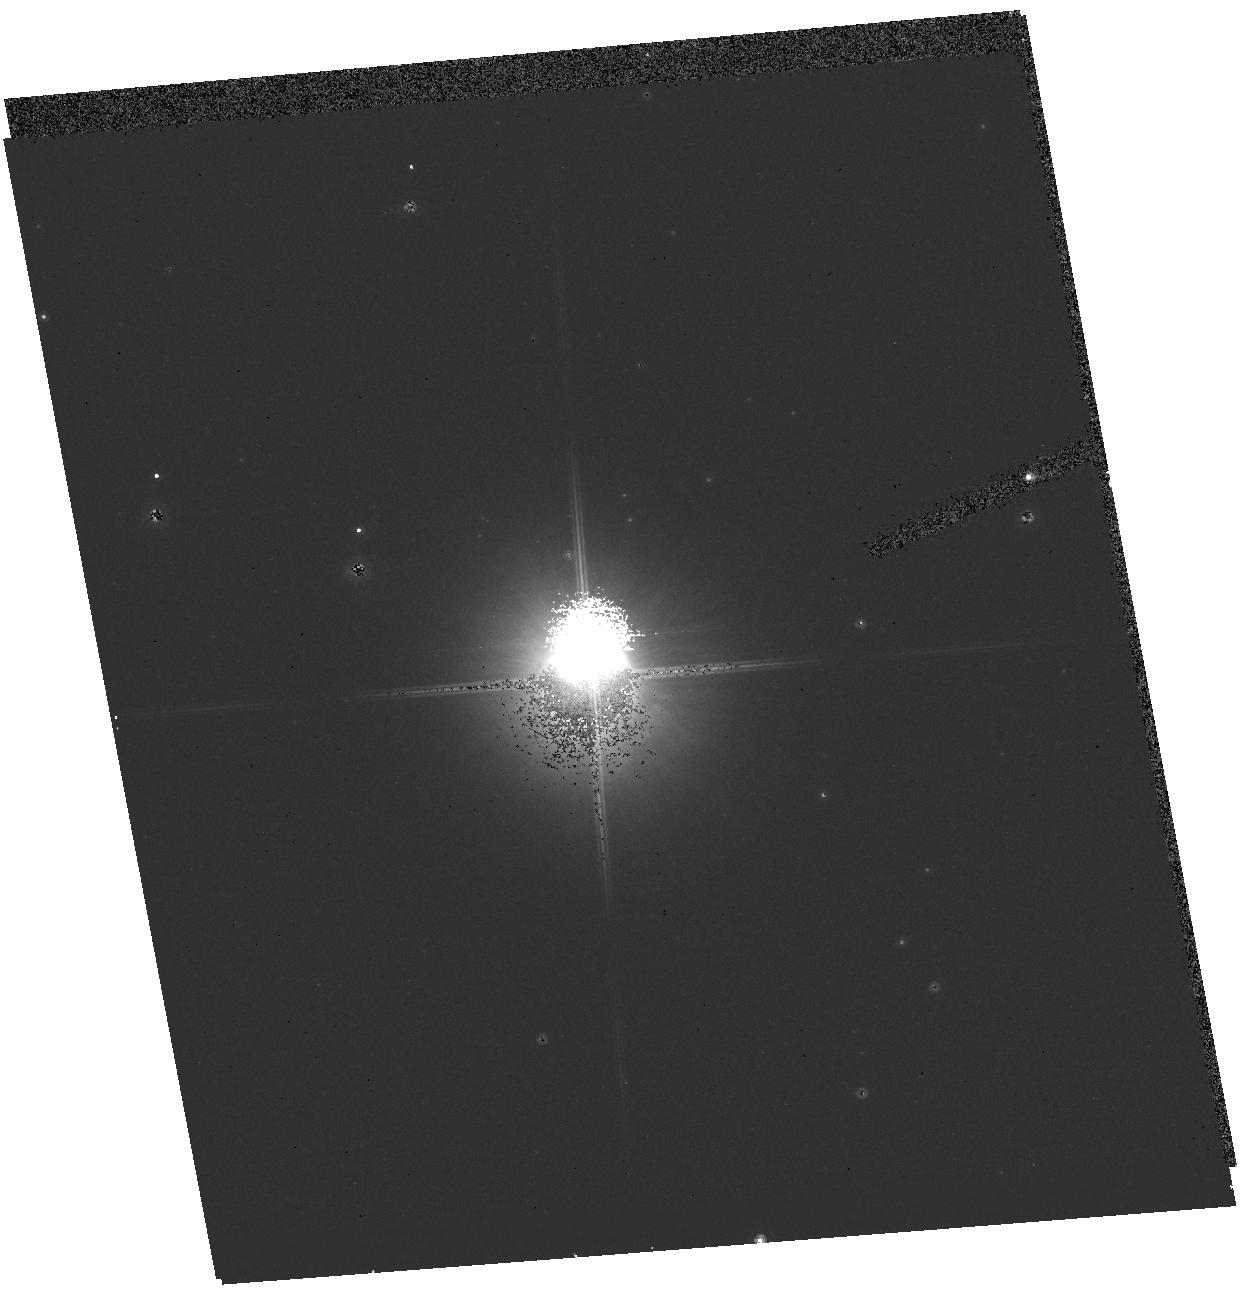
Target: CD-59D6142. Instrument: ACS/HRC. Filter: F814W. Exposure: 2 min. Observation ID: hst_10627_14_acs_hrc_f814w_j9fy14

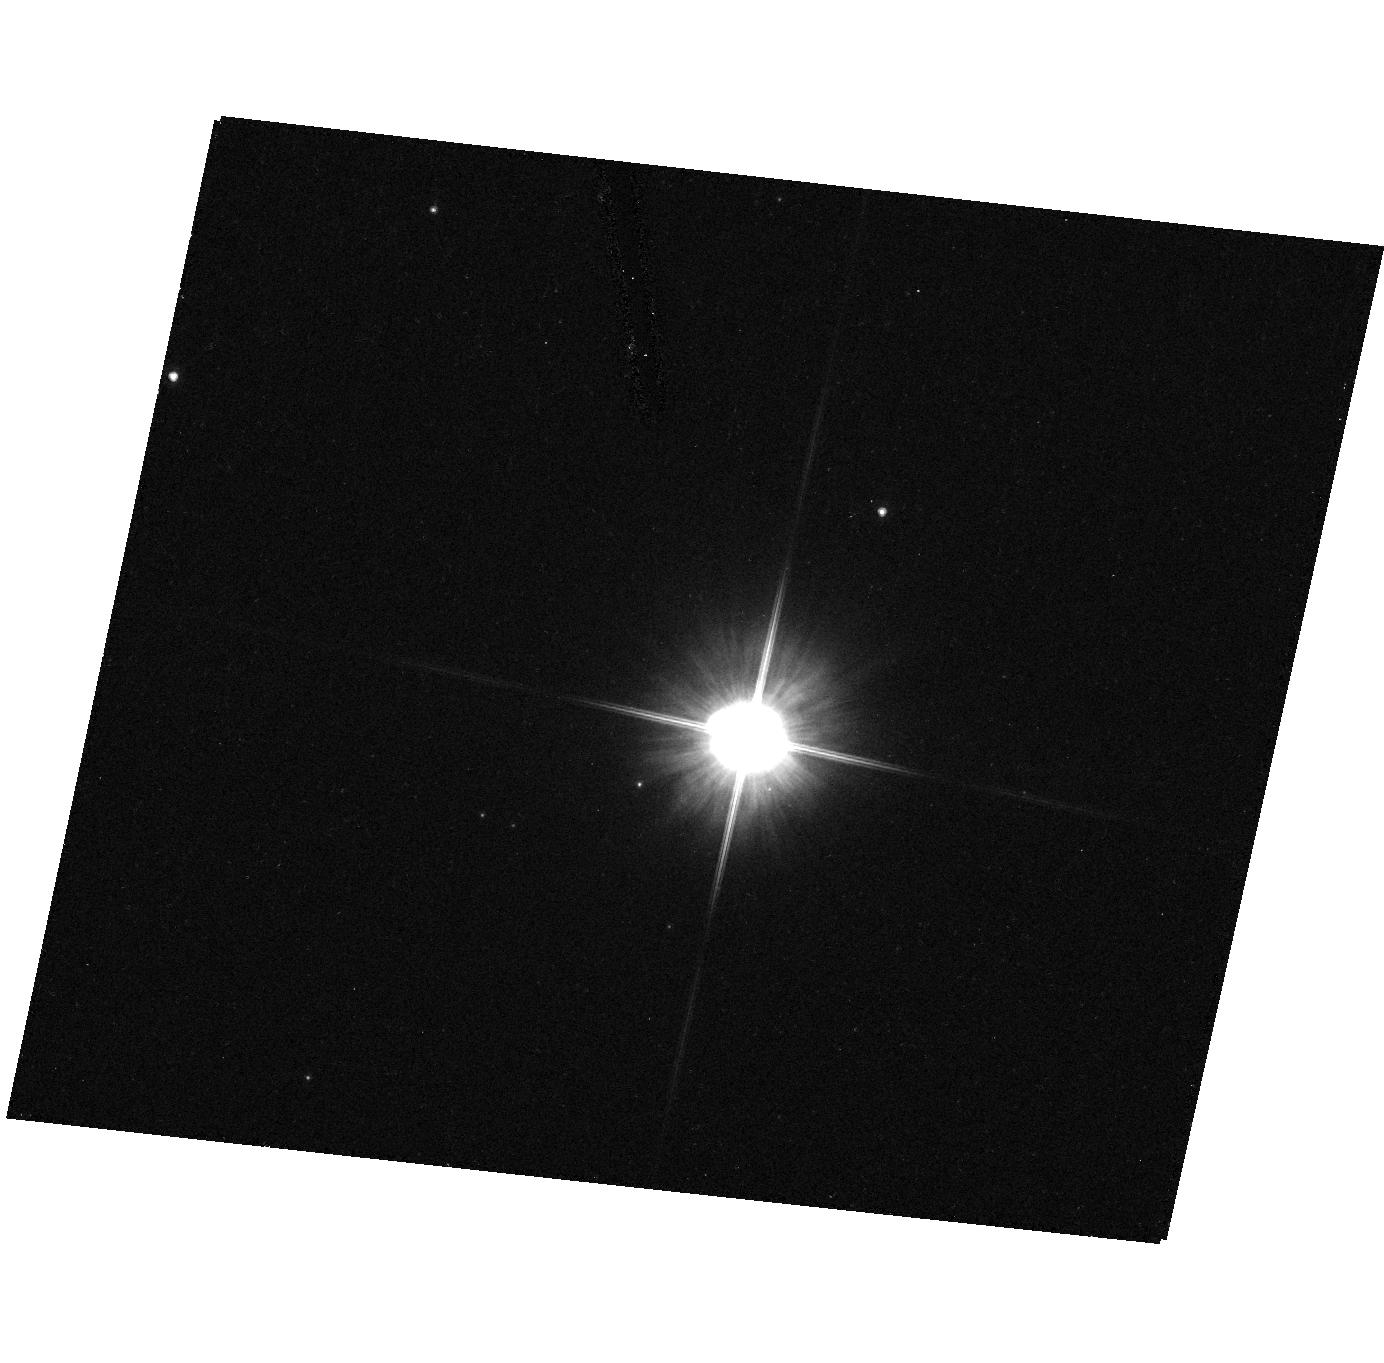
Target: IRAS08143-4406. Instrument: ACS/HRC. Filter: F606W. Exposure: 7 min. Observation ID: hst_10627_40_acs_hrc_f606w_j9fy40

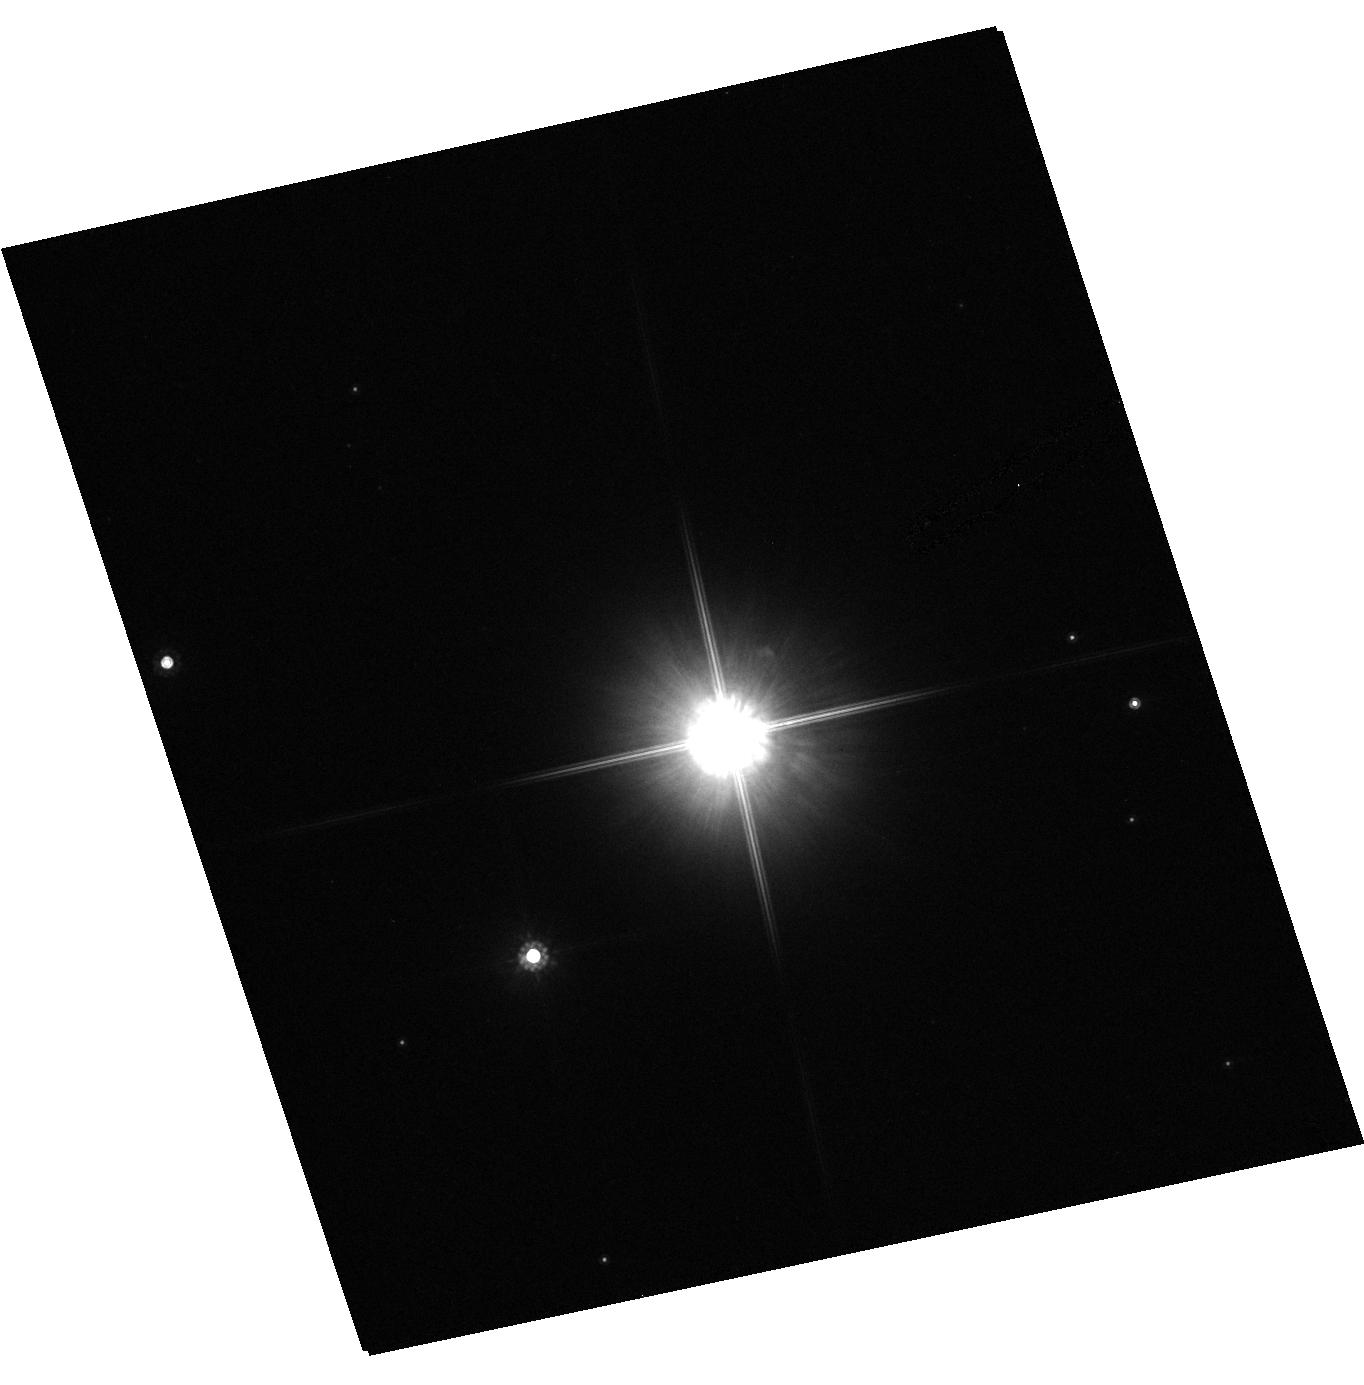
Target: HD158616. Instrument: ACS/HRC. Filter: F814W. Exposure: 1 min. Observation ID: hst_10627_22_acs_hrc_f814w_j9fy22

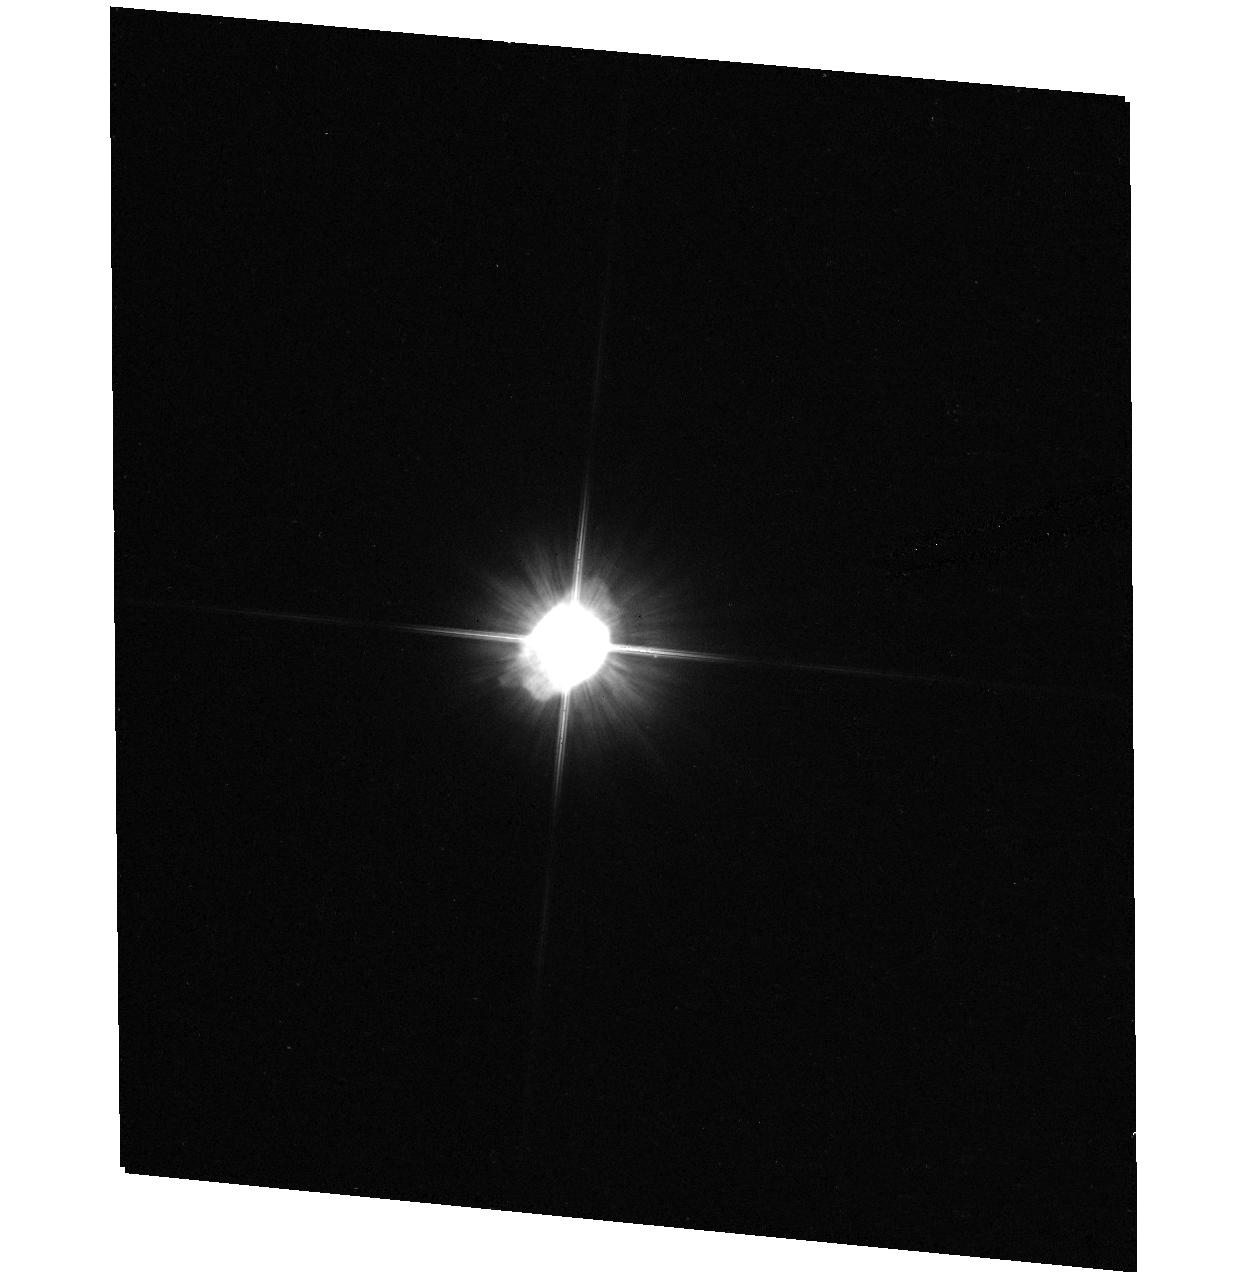
Target: IRAS01005+7910. Instrument: ACS/HRC. Filter: F606W. Exposure: 4 min. Observation ID: hst_10627_39_acs_hrc_f606w_j9fy39

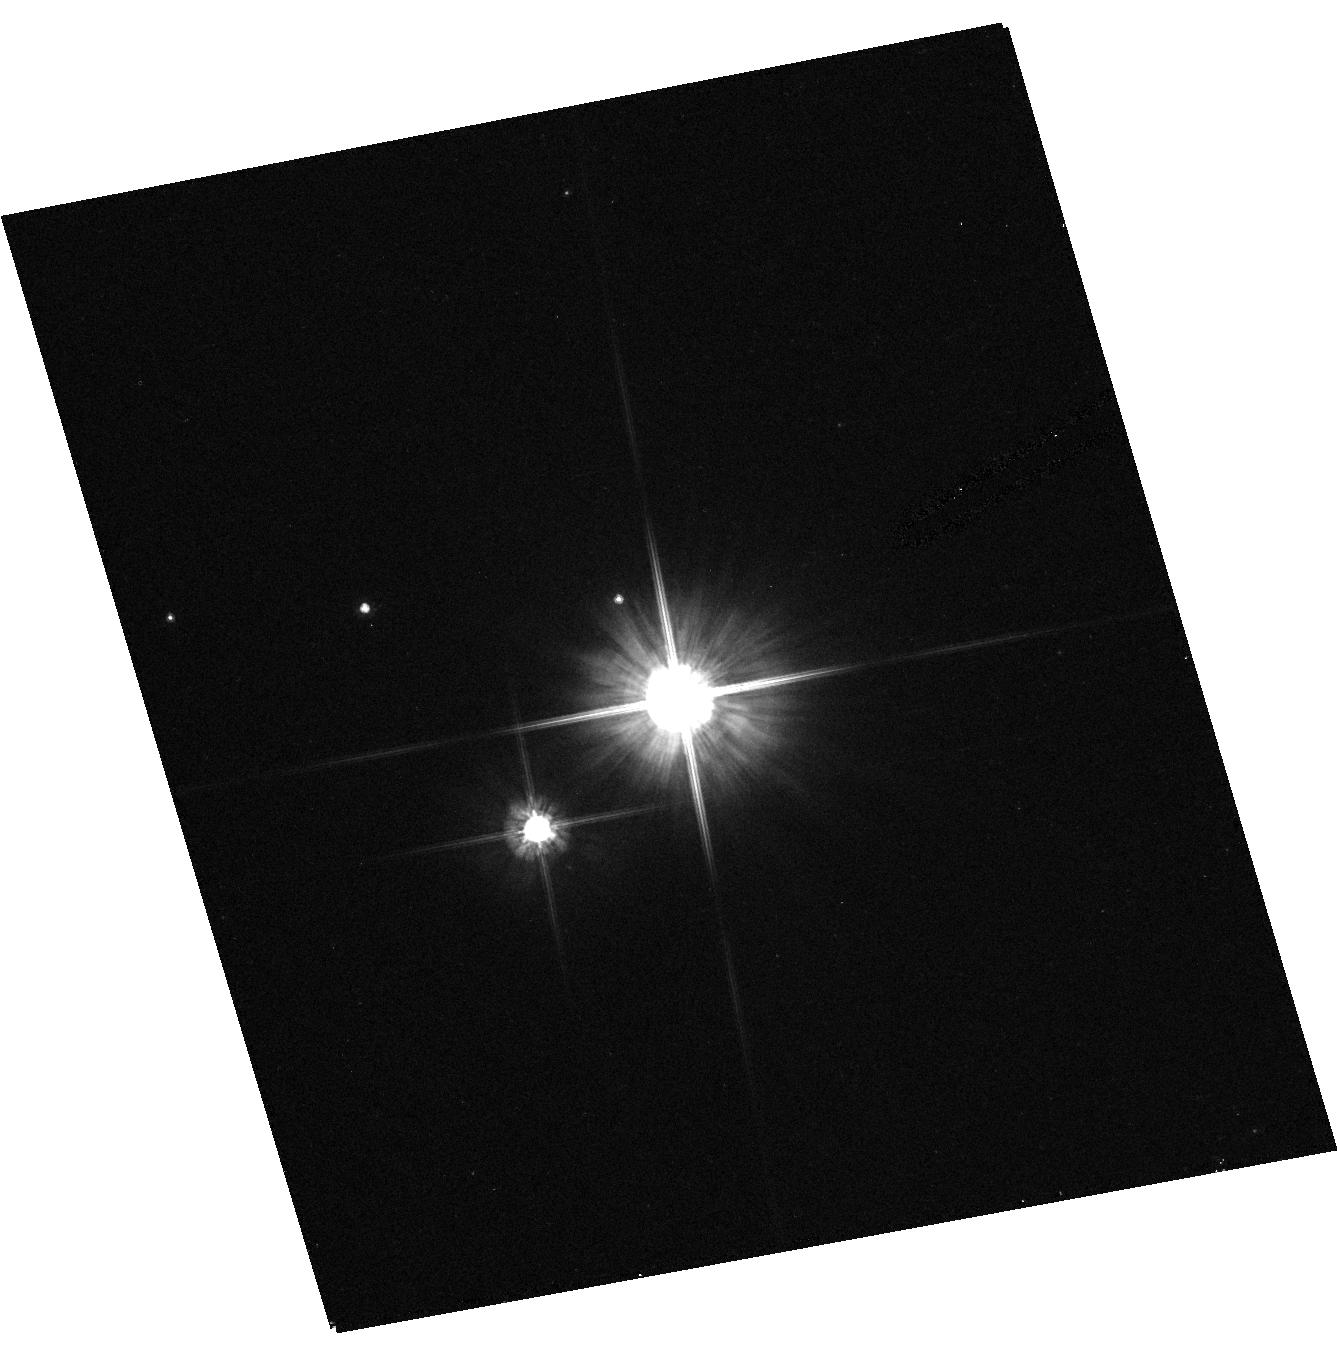
Target: IRAS15469-5311. Instrument: ACS/HRC. Filter: F606W. Exposure: 2 min. Observation ID: hst_10627_43_acs_hrc_f606w_j9fy43

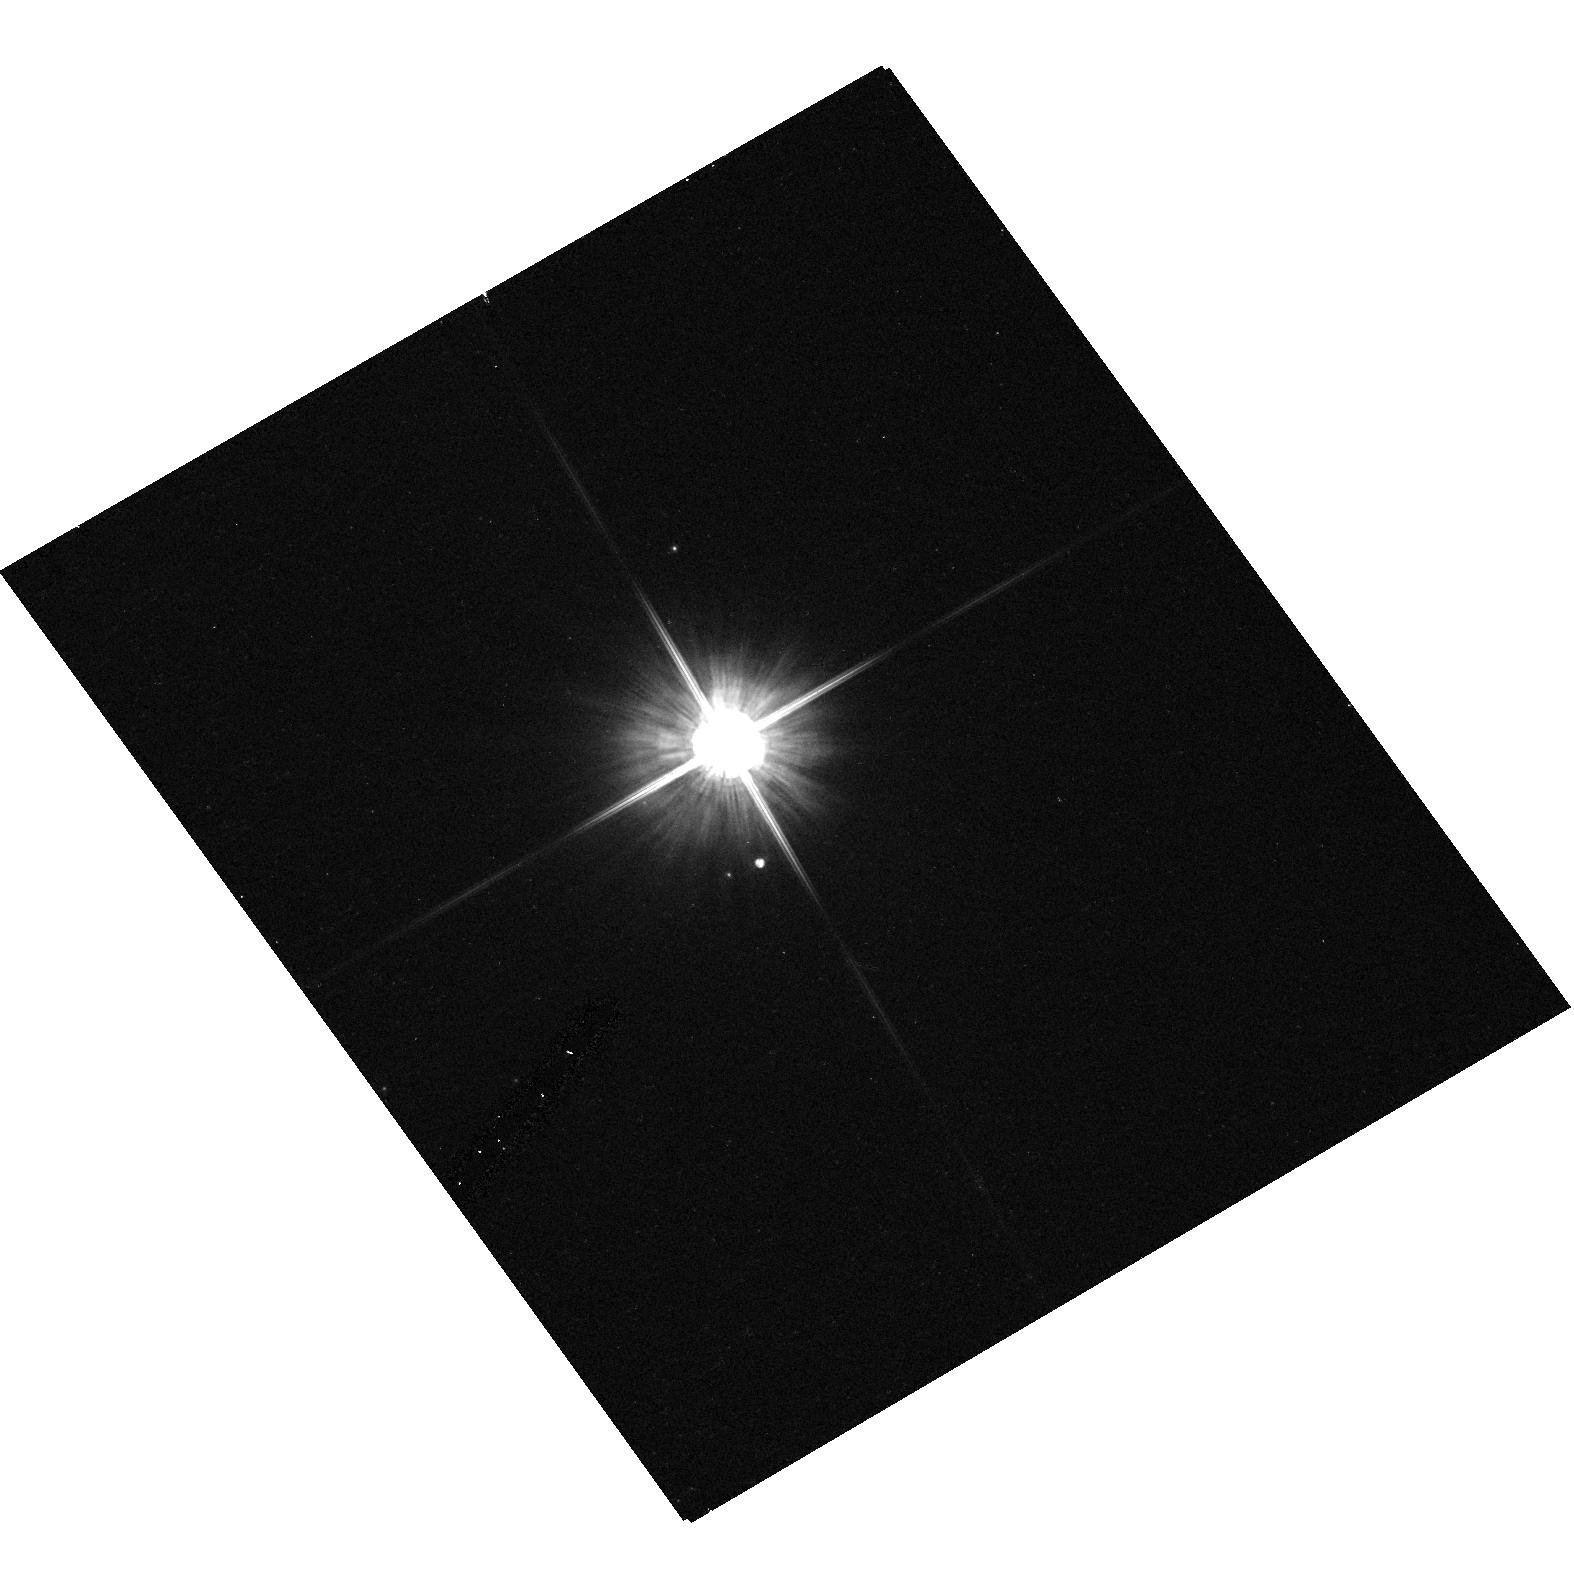
Target: DY-ORI. Instrument: ACS/HRC. Filter: F606W. Exposure: 7 min. Observation ID: hst_10627_16_acs_hrc_f606w_j9fy16

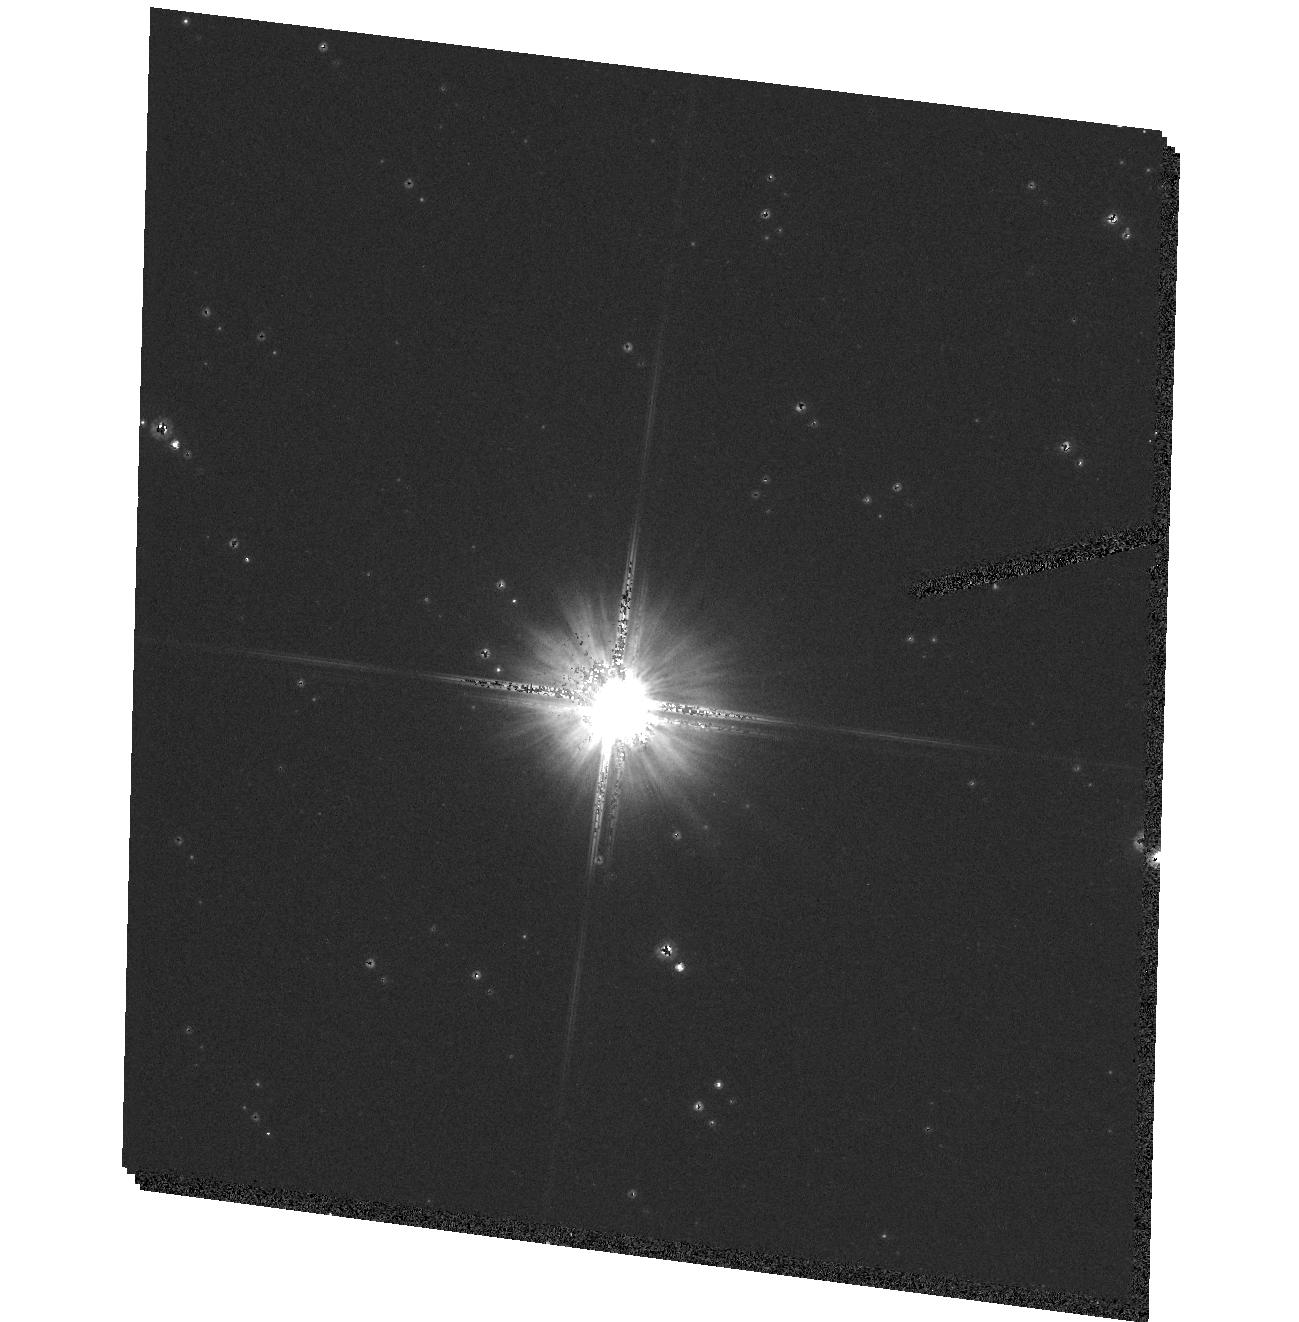
Target: LR-SCO. Instrument: ACS/HRC. Filter: F606W. Exposure: 2 min. Observation ID: hst_10627_57_acs_hrc_f606w_j9fy57

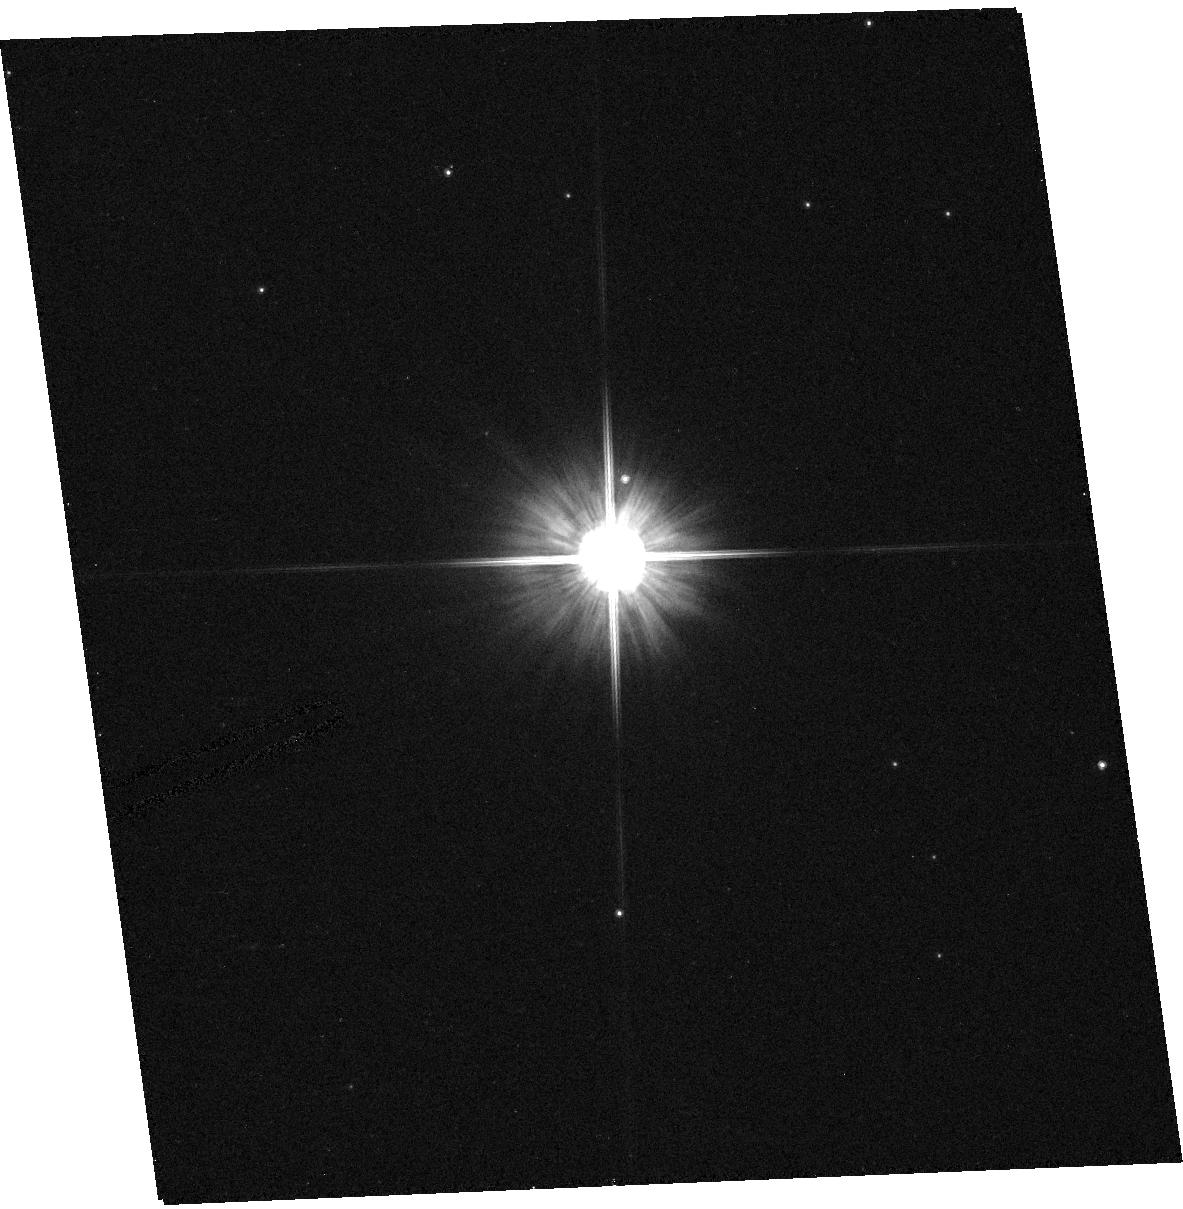
Target: BD-02D4931. Instrument: ACS/HRC. Filter: F606W. Exposure: 2 min. Observation ID: hst_10627_04_acs_hrc_f606w_j9fy04

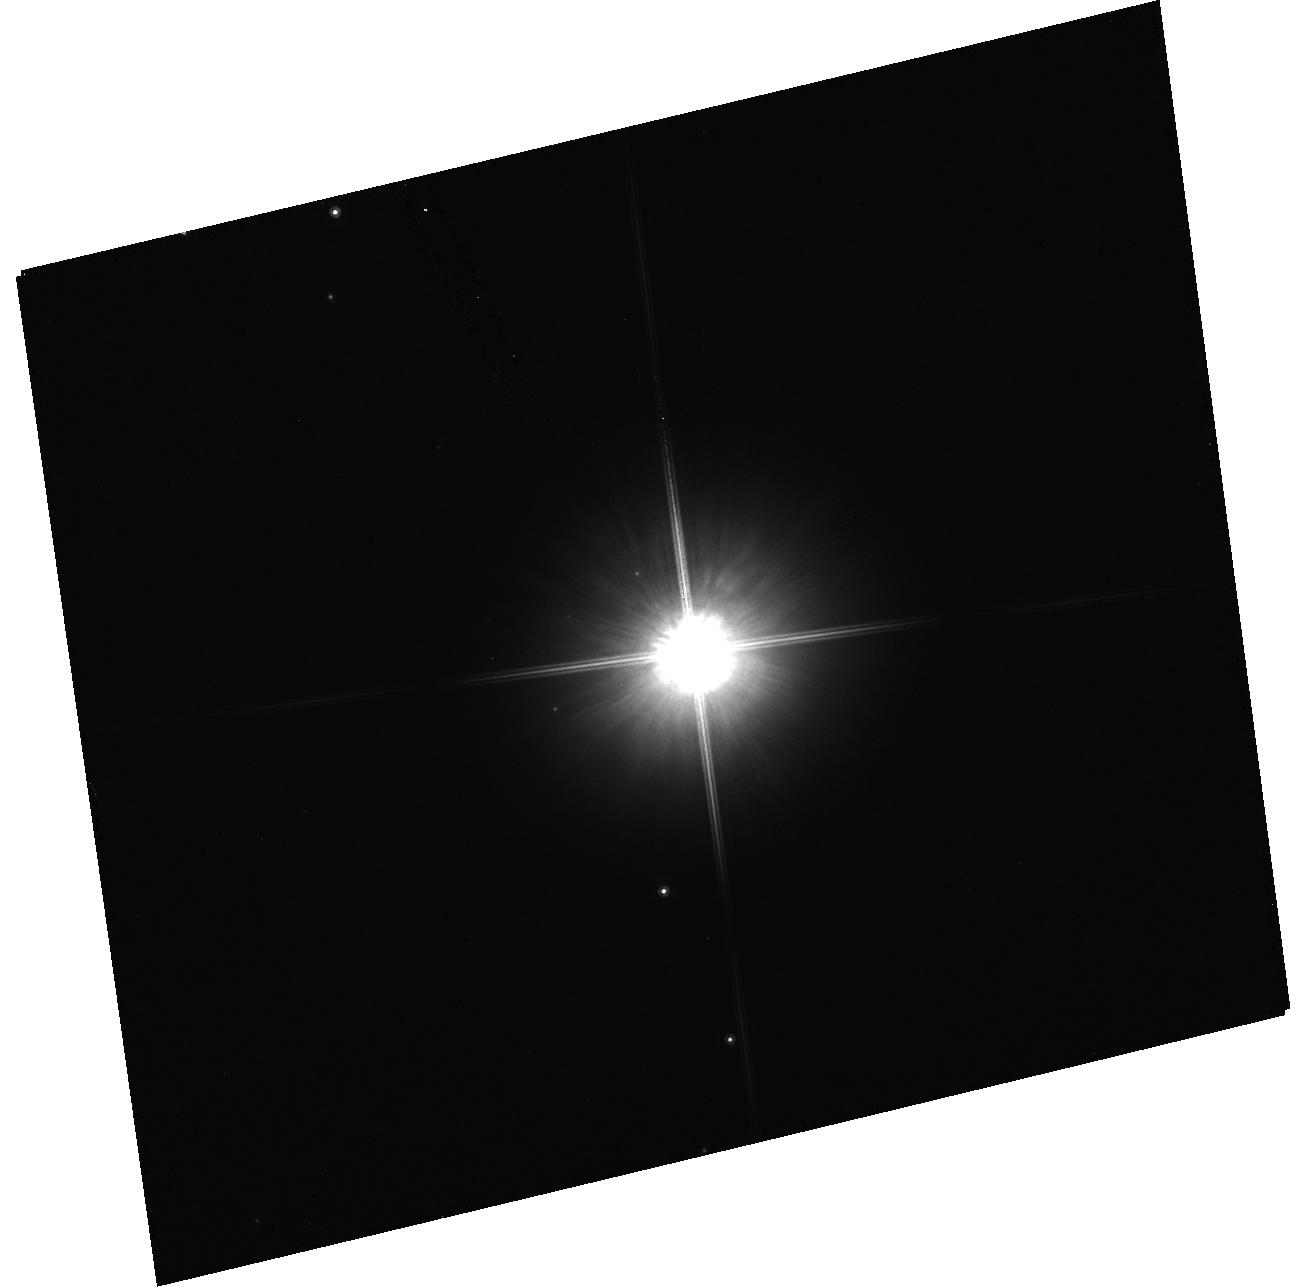
Target: HD192388. Instrument: ACS/HRC. Filter: F814W. Exposure: 2 min. Observation ID: hst_10627_29_acs_hrc_f814w_j9fy29

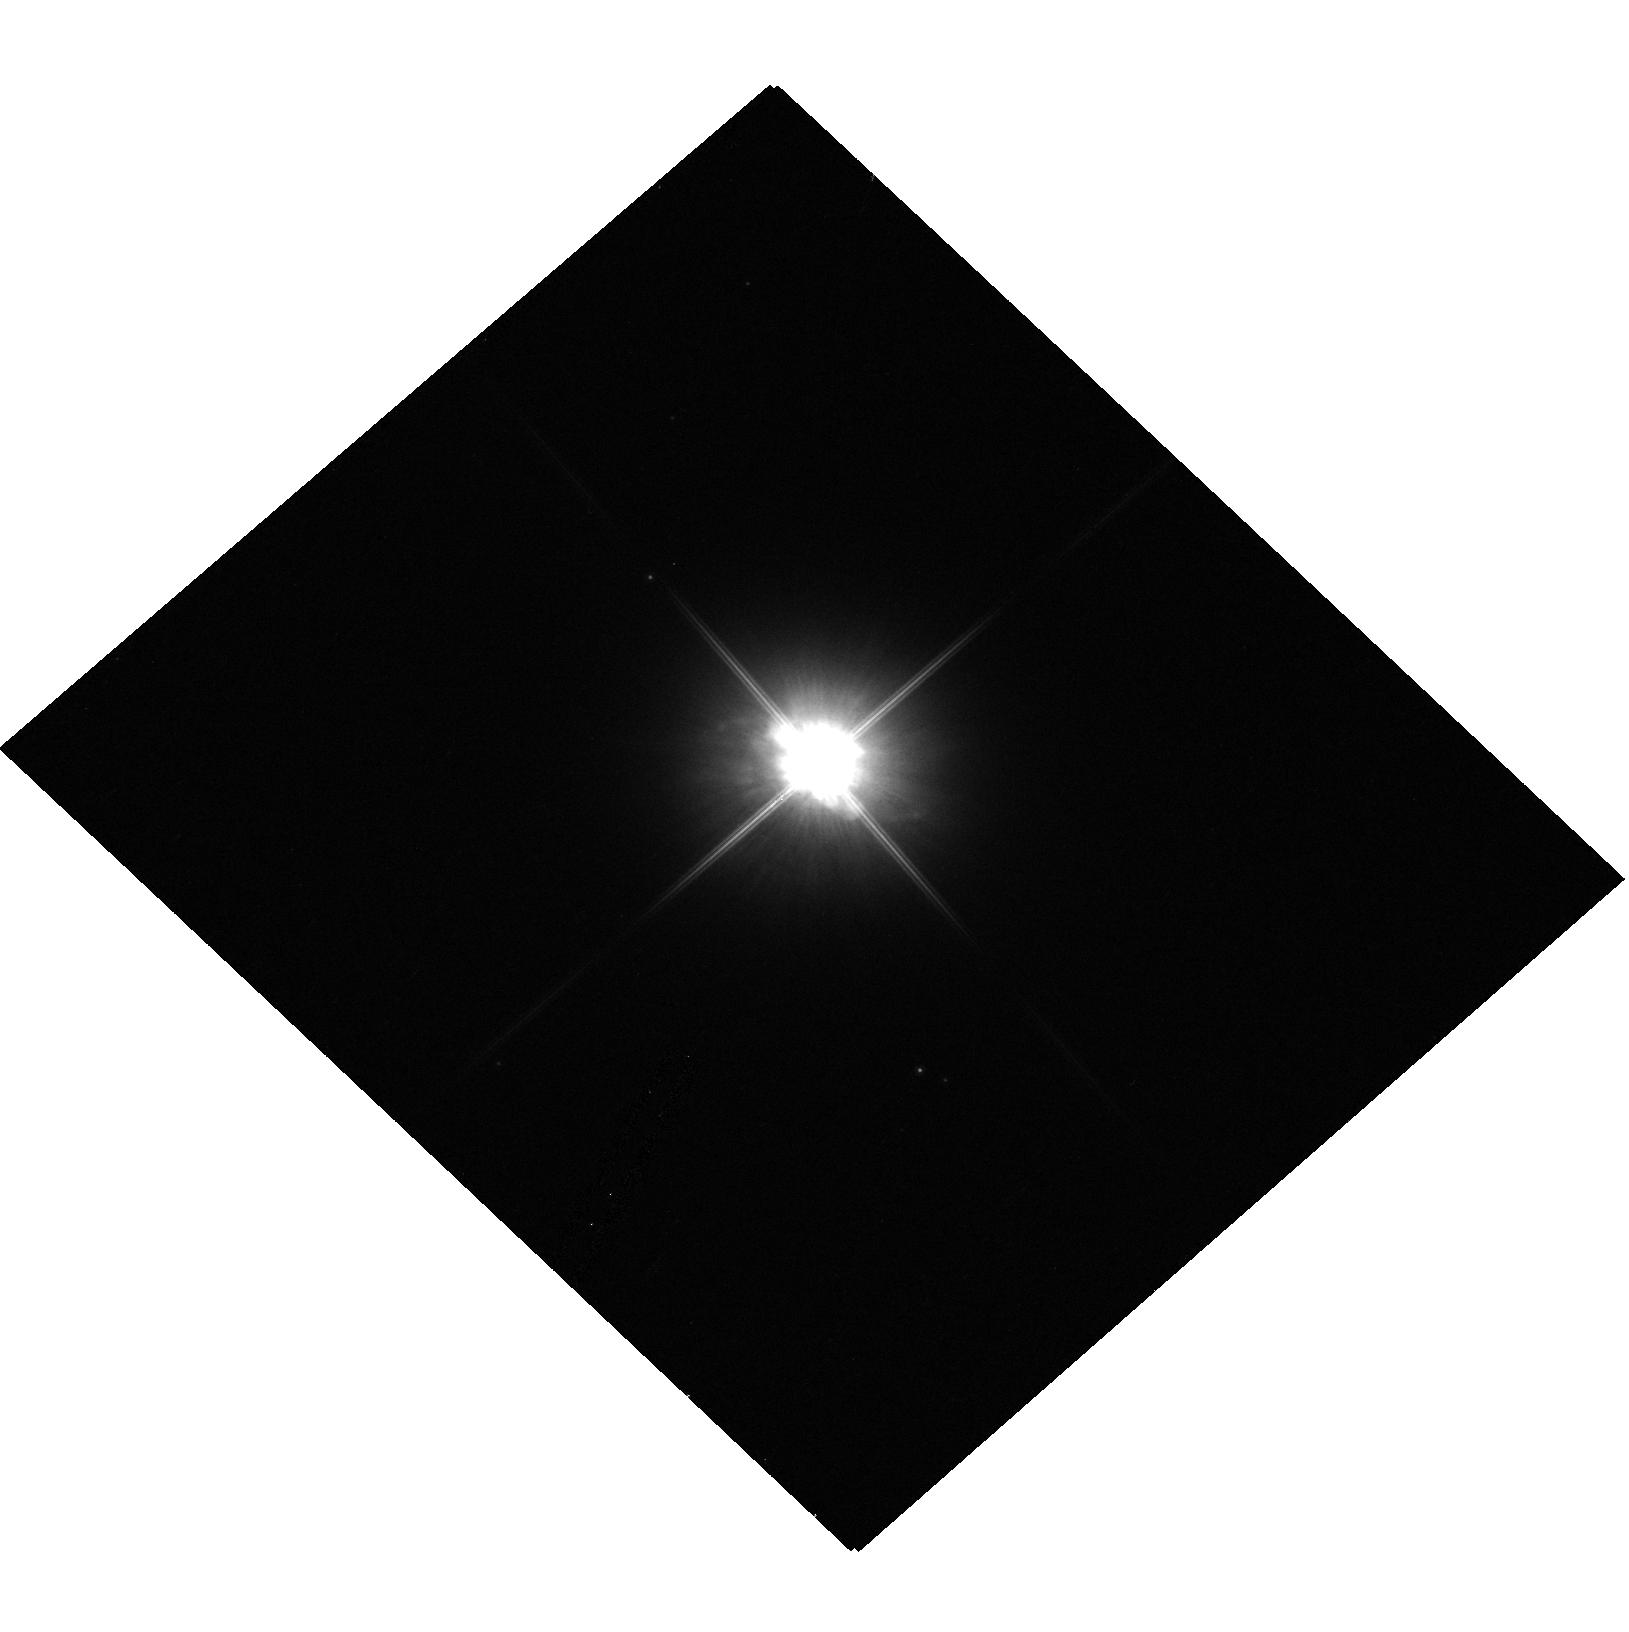
Target: CD-53D4543. Instrument: ACS/HRC. Filter: F814W. Exposure: 1 min. Observation ID: hst_10627_12_acs_hrc_f814w_j9fy12

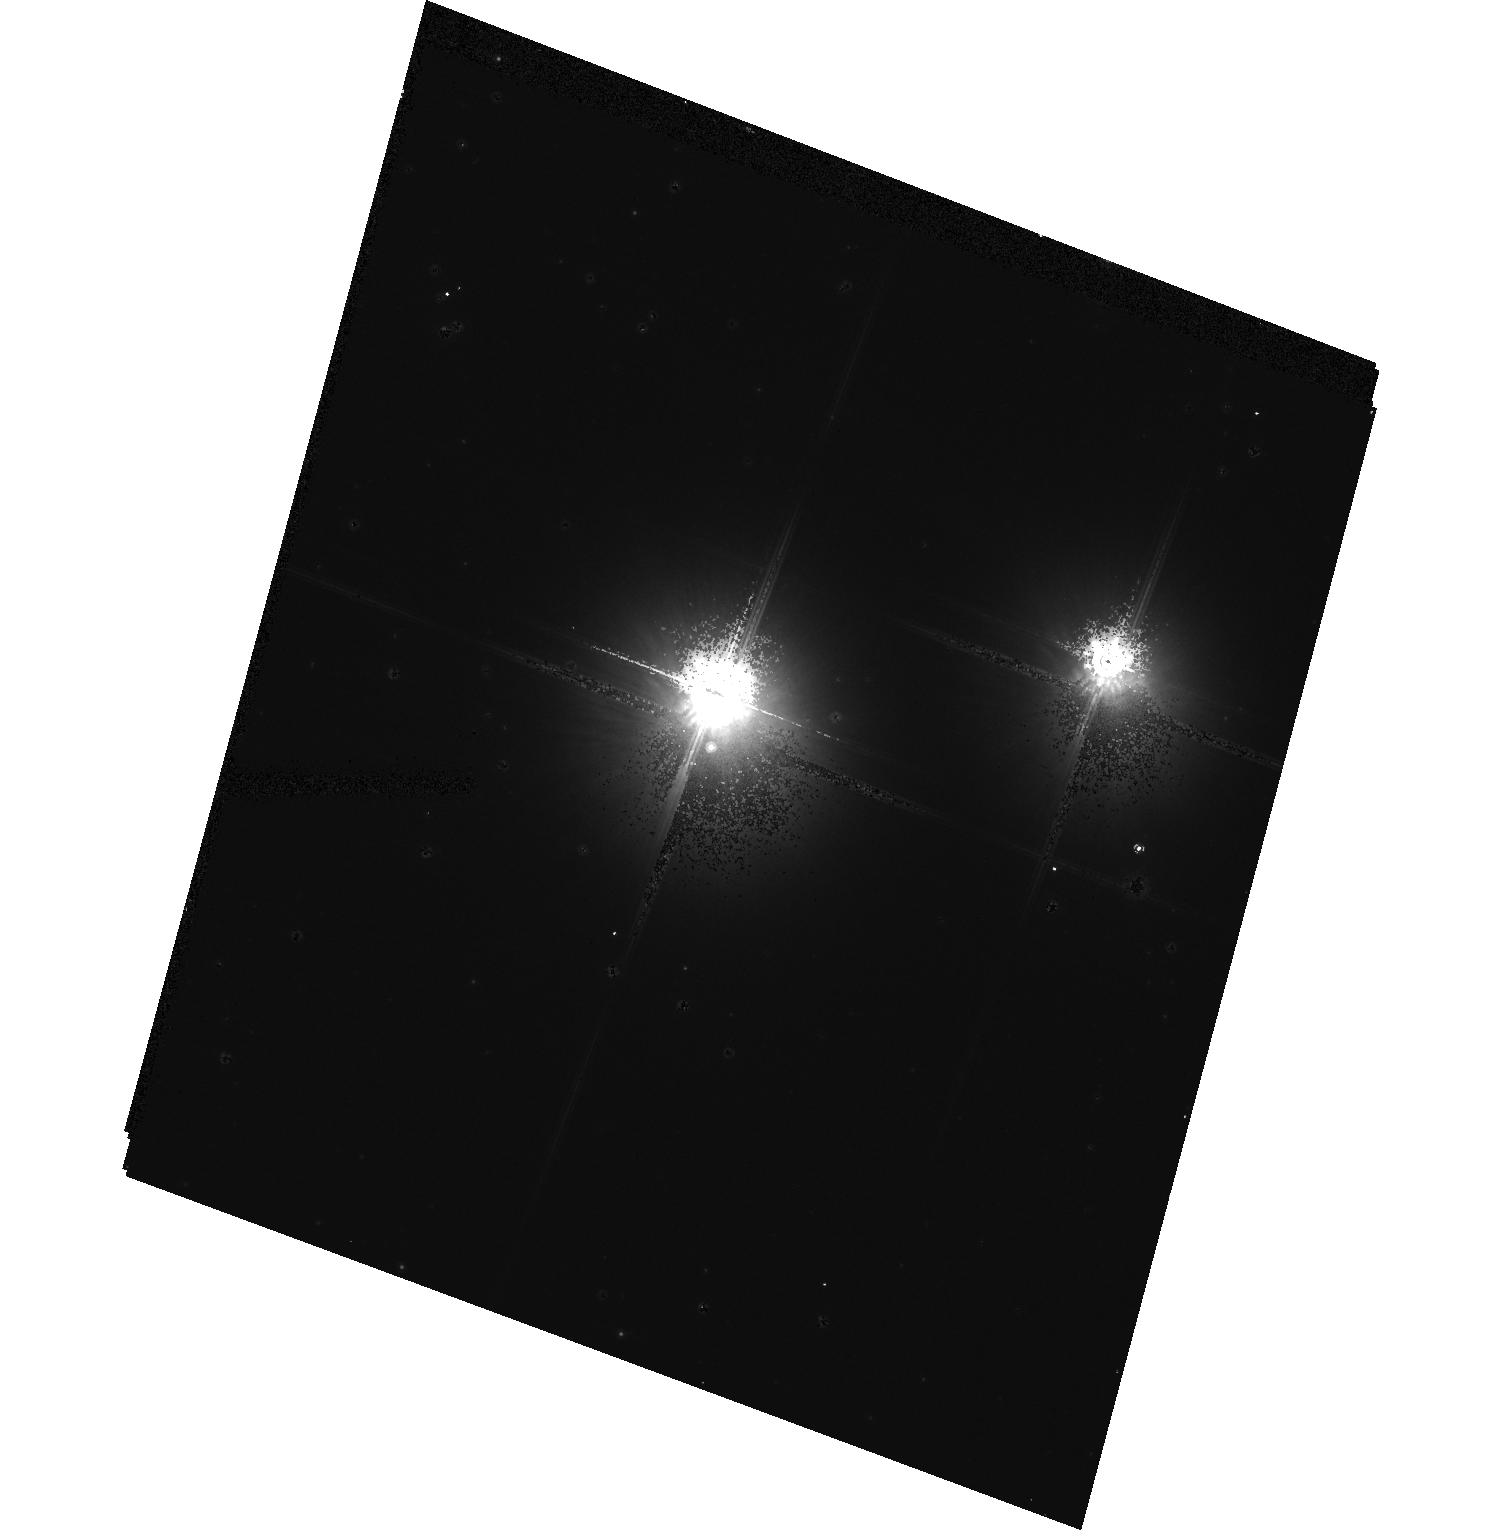
Target: IRAS19125+0343. Instrument: ACS/HRC. Filter: F814W. Exposure: 4 min. Observation ID: hst_10627_53_acs_hrc_f814w_j9fy53

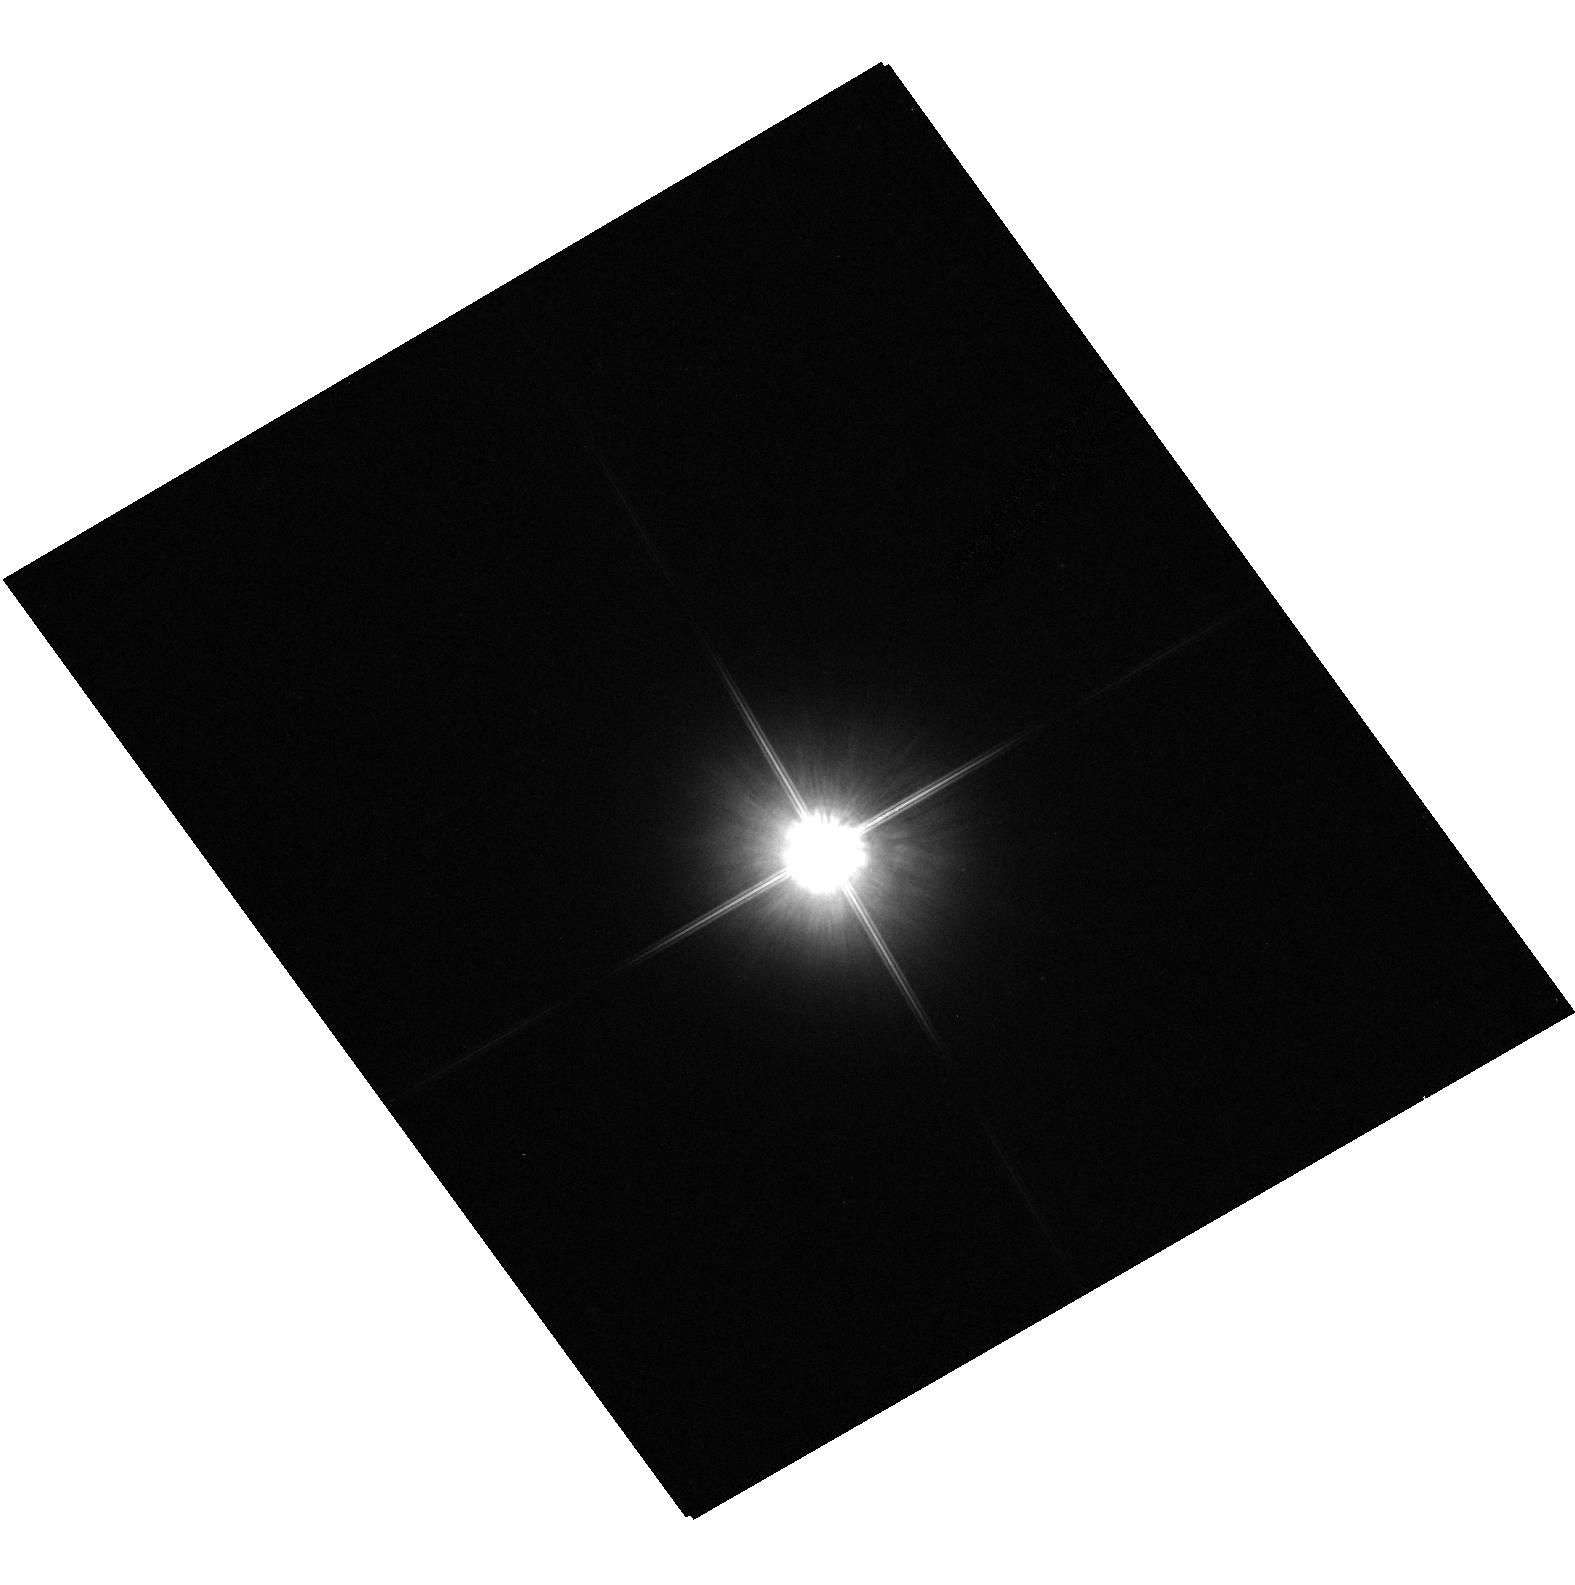
Target: HD105578. Instrument: ACS/HRC. Filter: F814W. Exposure: 1 min. Observation ID: hst_10627_17_acs_hrc_f814w_j9fy17

A Snapshot Survey of Post-AGB Objects and Proto-Planetary Nebulae (PI: Meixner, Margaret)

We propose an ACS/HRC snapshot survey of 50 post-AGB sources, objects which have evolved from the AGB but may or may not become planetary nebulae (PNe). This survey will complement existing HST images of proto-planetary nebulae (PPNe) and PNe in addressing circumstellar envelope morphology as a function of: 1) the progenitor star mass; 2) the chemical composition; and 3) evolutionary stage. We will connect the observed diversity of nebualar shapes with the main physical and chemical conditions characterizing post-AGB objects, to identify the mechanism that breaks the symmetry of AGB mass loss. To our knowledge, no previous HST projects have been specifically designed to address this issue. From our database of 360 post-AGB candidates, we have selected approximately 50 targets, none of which have been or are being observed with HST, to sample different central star masses, chemical compositions, and evolutionary stages, uniformly across the sky. These new data will also provide important constraints to a quantitative analysis of Spitzer Space Telescope (SST) observations planned for a similar sample of objects. We will model the HST images and SST spectra using our axisymmetric dust code 2-Dust, to derive dust density distributions, pole to equator density ratios, dust shell masses, inclination angles as well as dust composition.